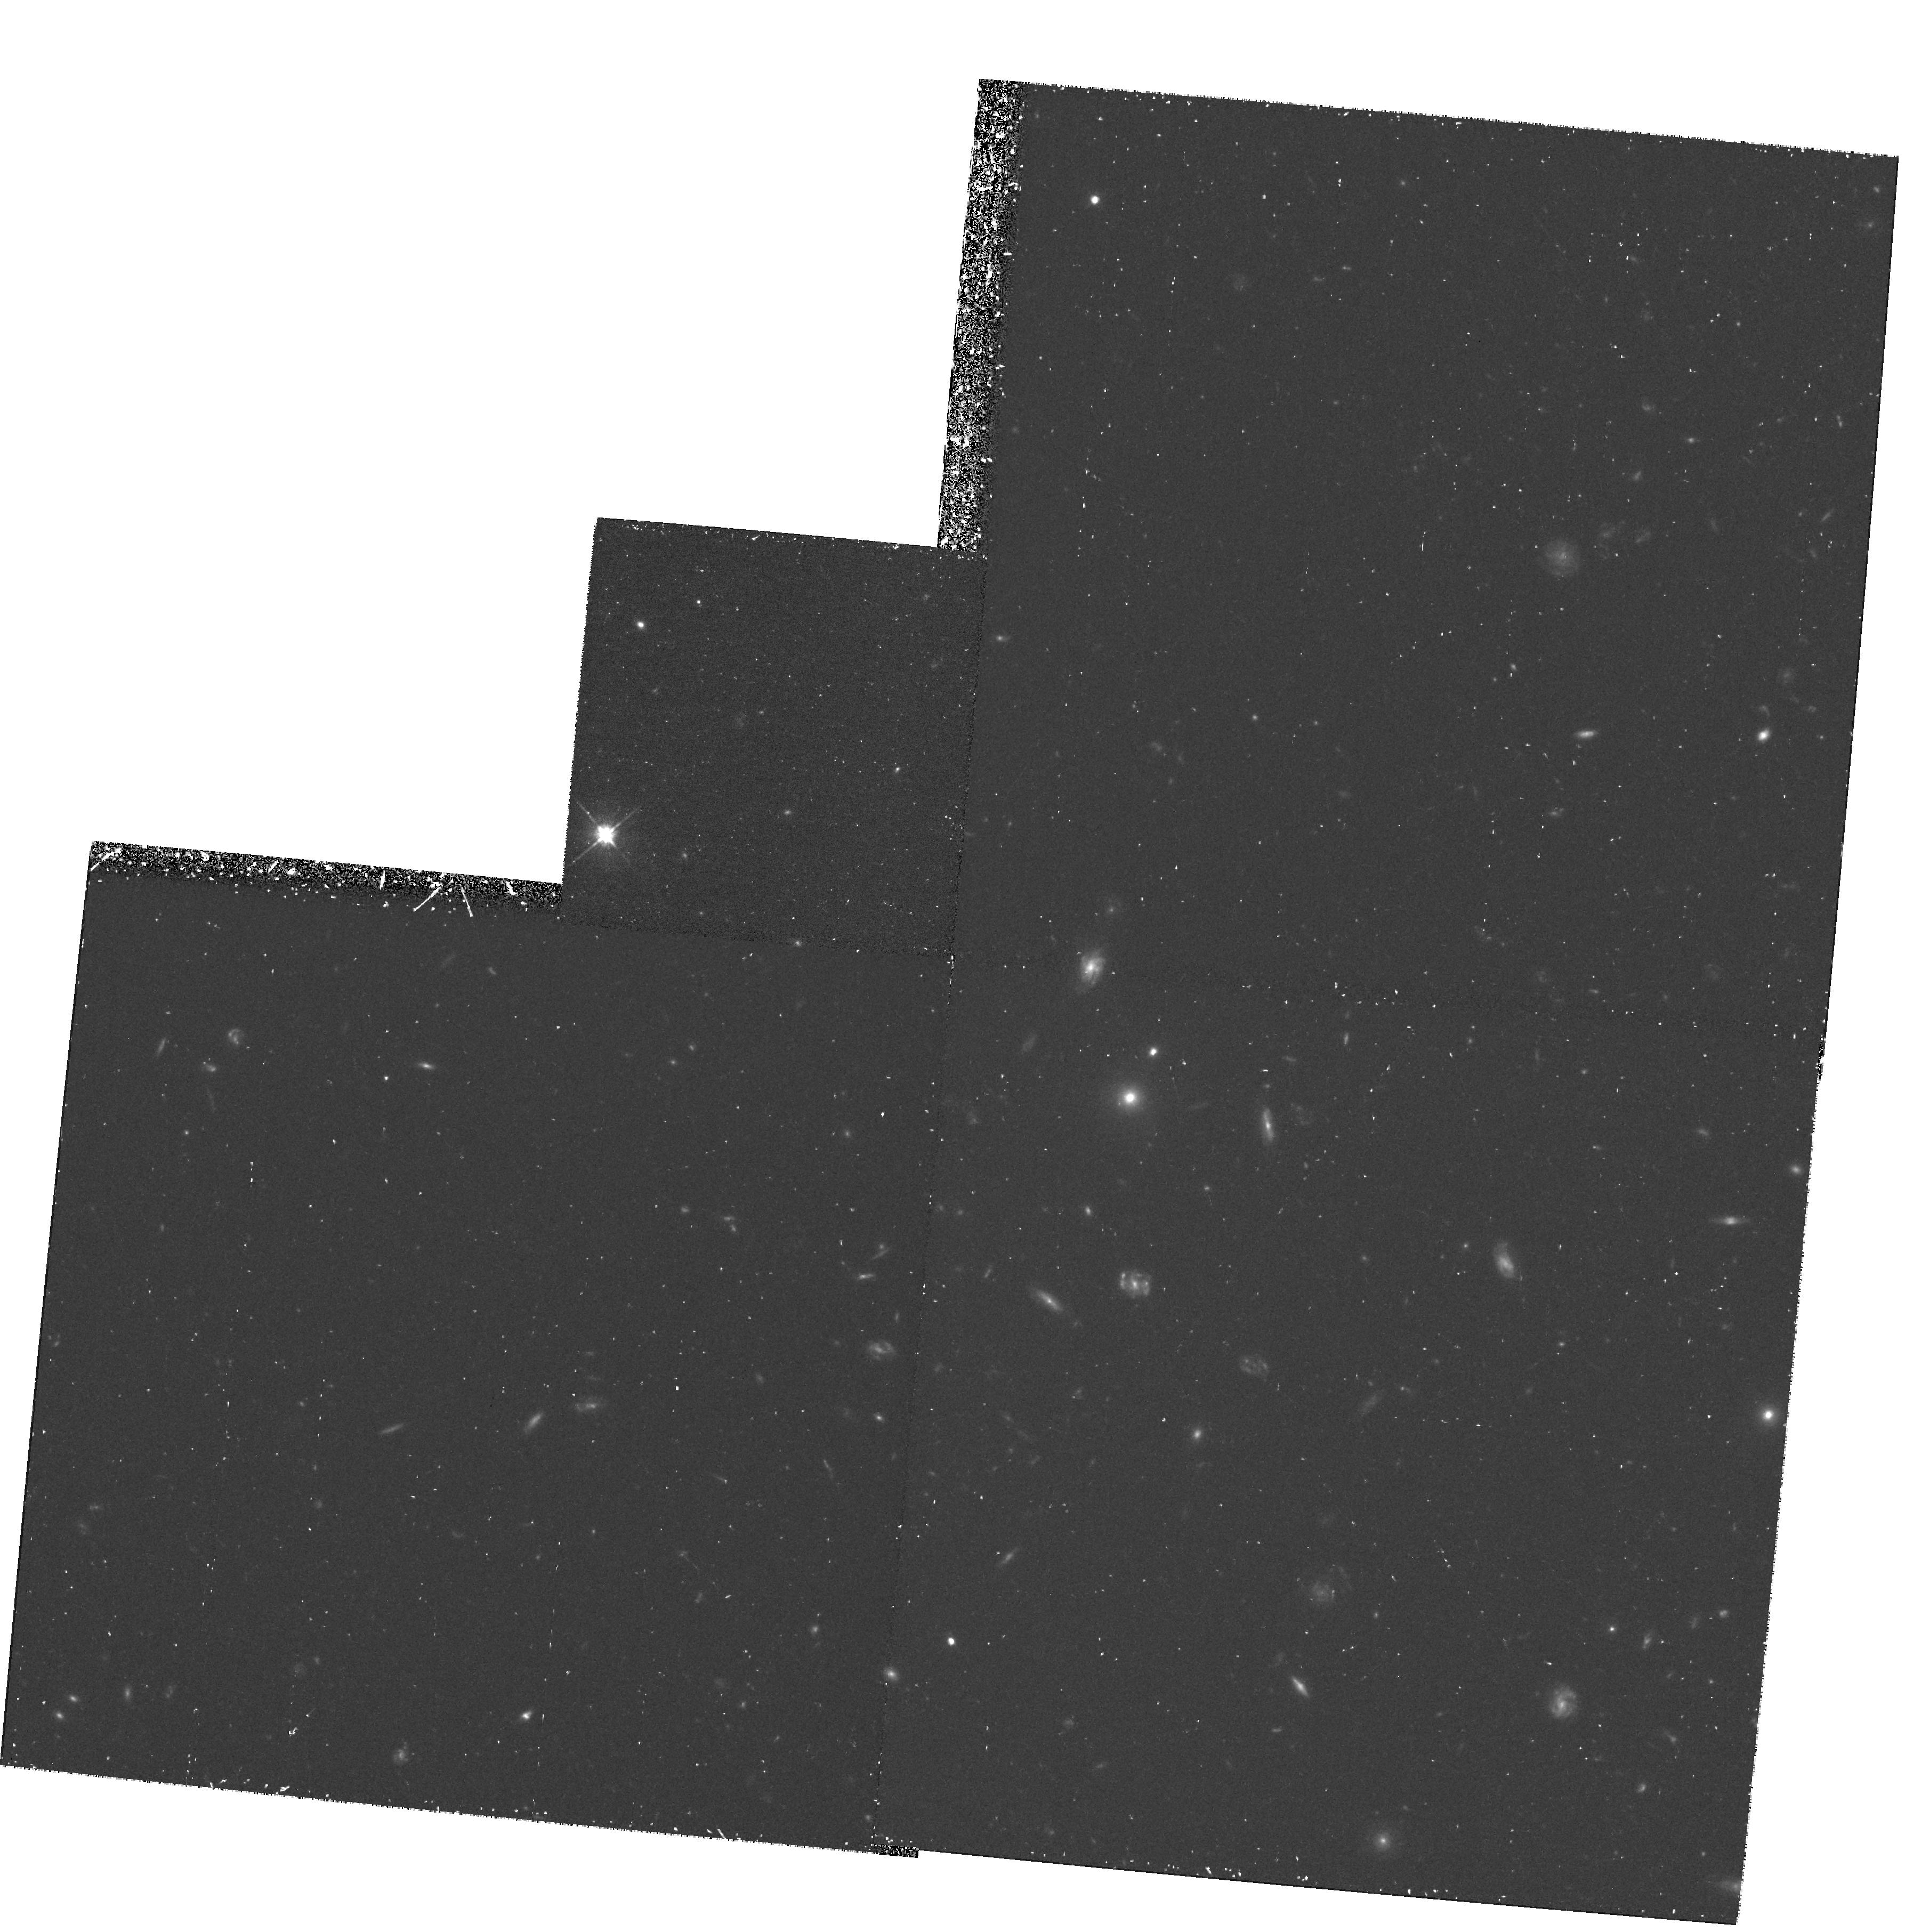
Target: PKS0135-247-OFFSET. Instrument: WFPC2/PC. Filter: F702W. Exposure: 1.3 h. Observation ID: hst_6482_02_wfpc2_pc_f702w_u54r02

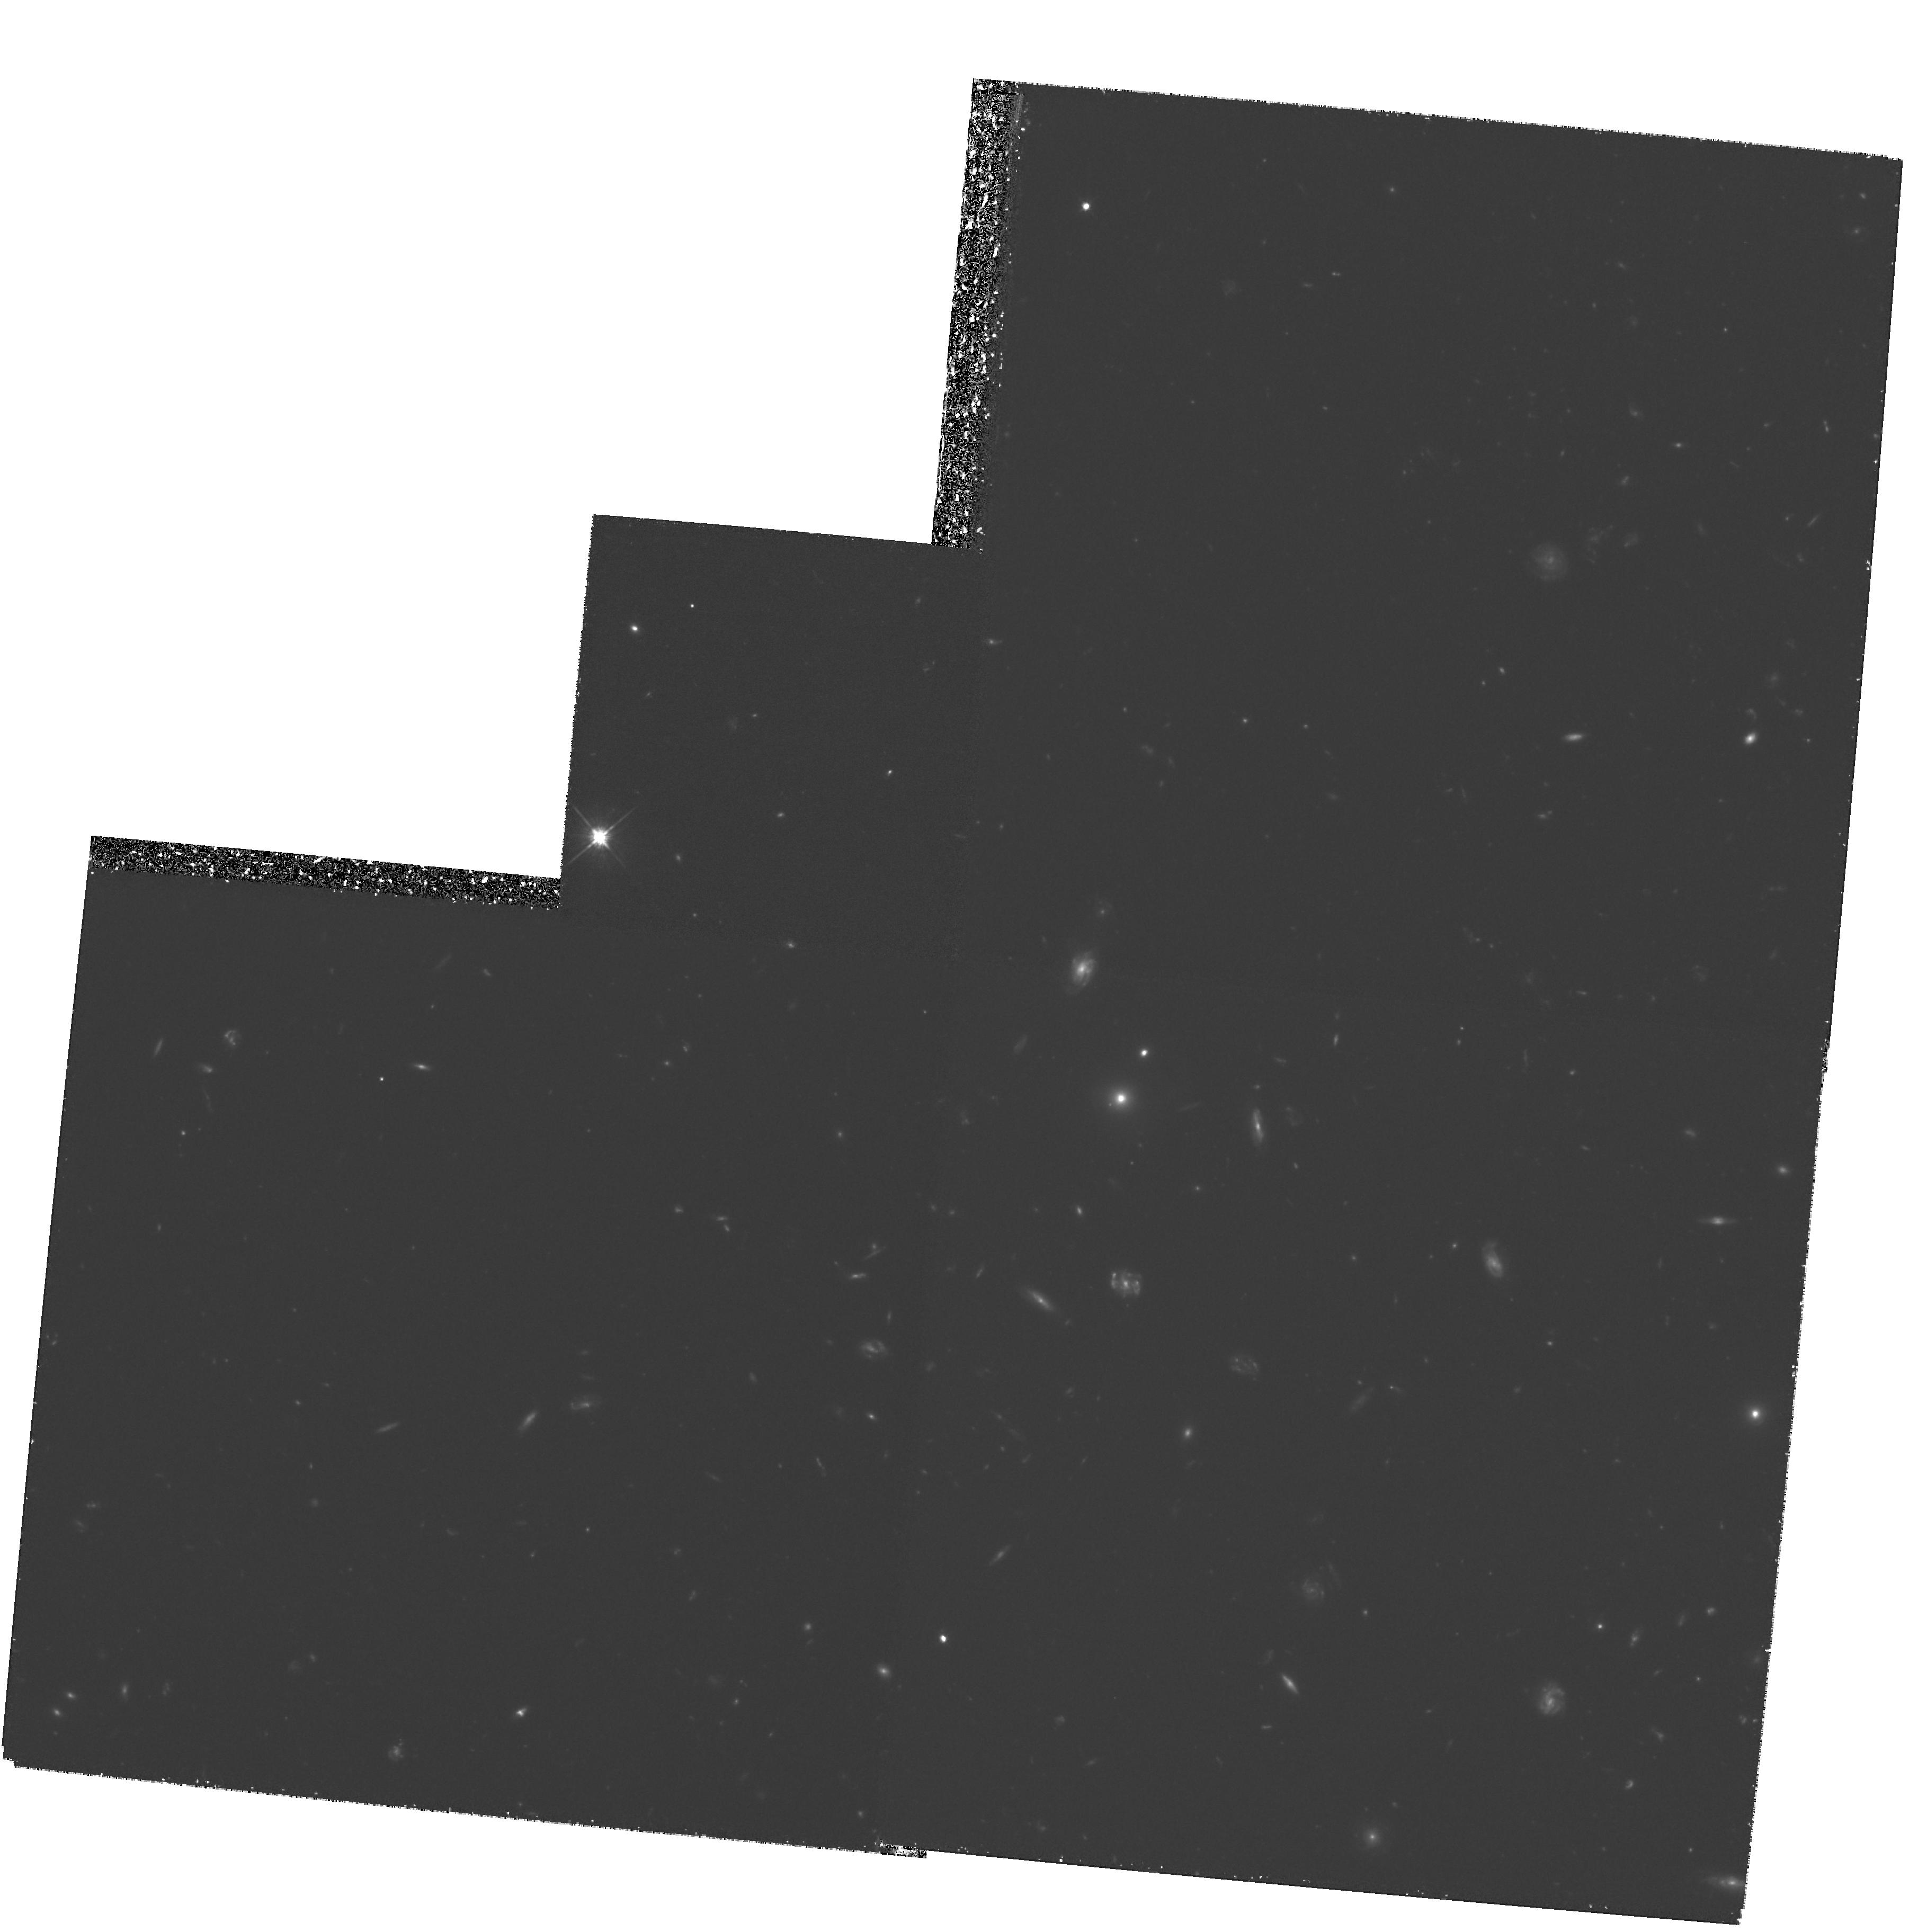
Target: PKS0135-247-OFFSET. Instrument: WFPC2/PC. Filter: F702W. Exposure: 6 h. Observation ID: hst_6482_01_wfpc2_pc_f702w_u54r01

Weak Lensing  in the Field of Luminous Quasars. Masses of Groups of Galaxies and Magnification Bias. (PI: Fort, Bernard)

Some relatively bright QSOs have long been suspected to be gravitationally magnified. We have found along the line of sight towards some of them a coherent shear pattern of faint distant galaxies. Moreover there appear to be overdensities of galaxies concentric with the shear patterns which are probably responsible for the weak lensing effect and the QSO magnifications. These concentrations seem to have sizes and masses comparable to those of groups or clusters of galaxies. Although the gravitational shear of the galaxies is easily seen from the ground, an accurate measurement of the mass and the M/L ratio of the concentration require observations with the WFPC2. , We have selected 3 QSOs from our ESO-CFHT survey for which a coherent shear pattern has been unambiguously detected. The proposed HST observations will determine the amount of dark matter in this new class of lensing masses first selected from their weak lensing effect.